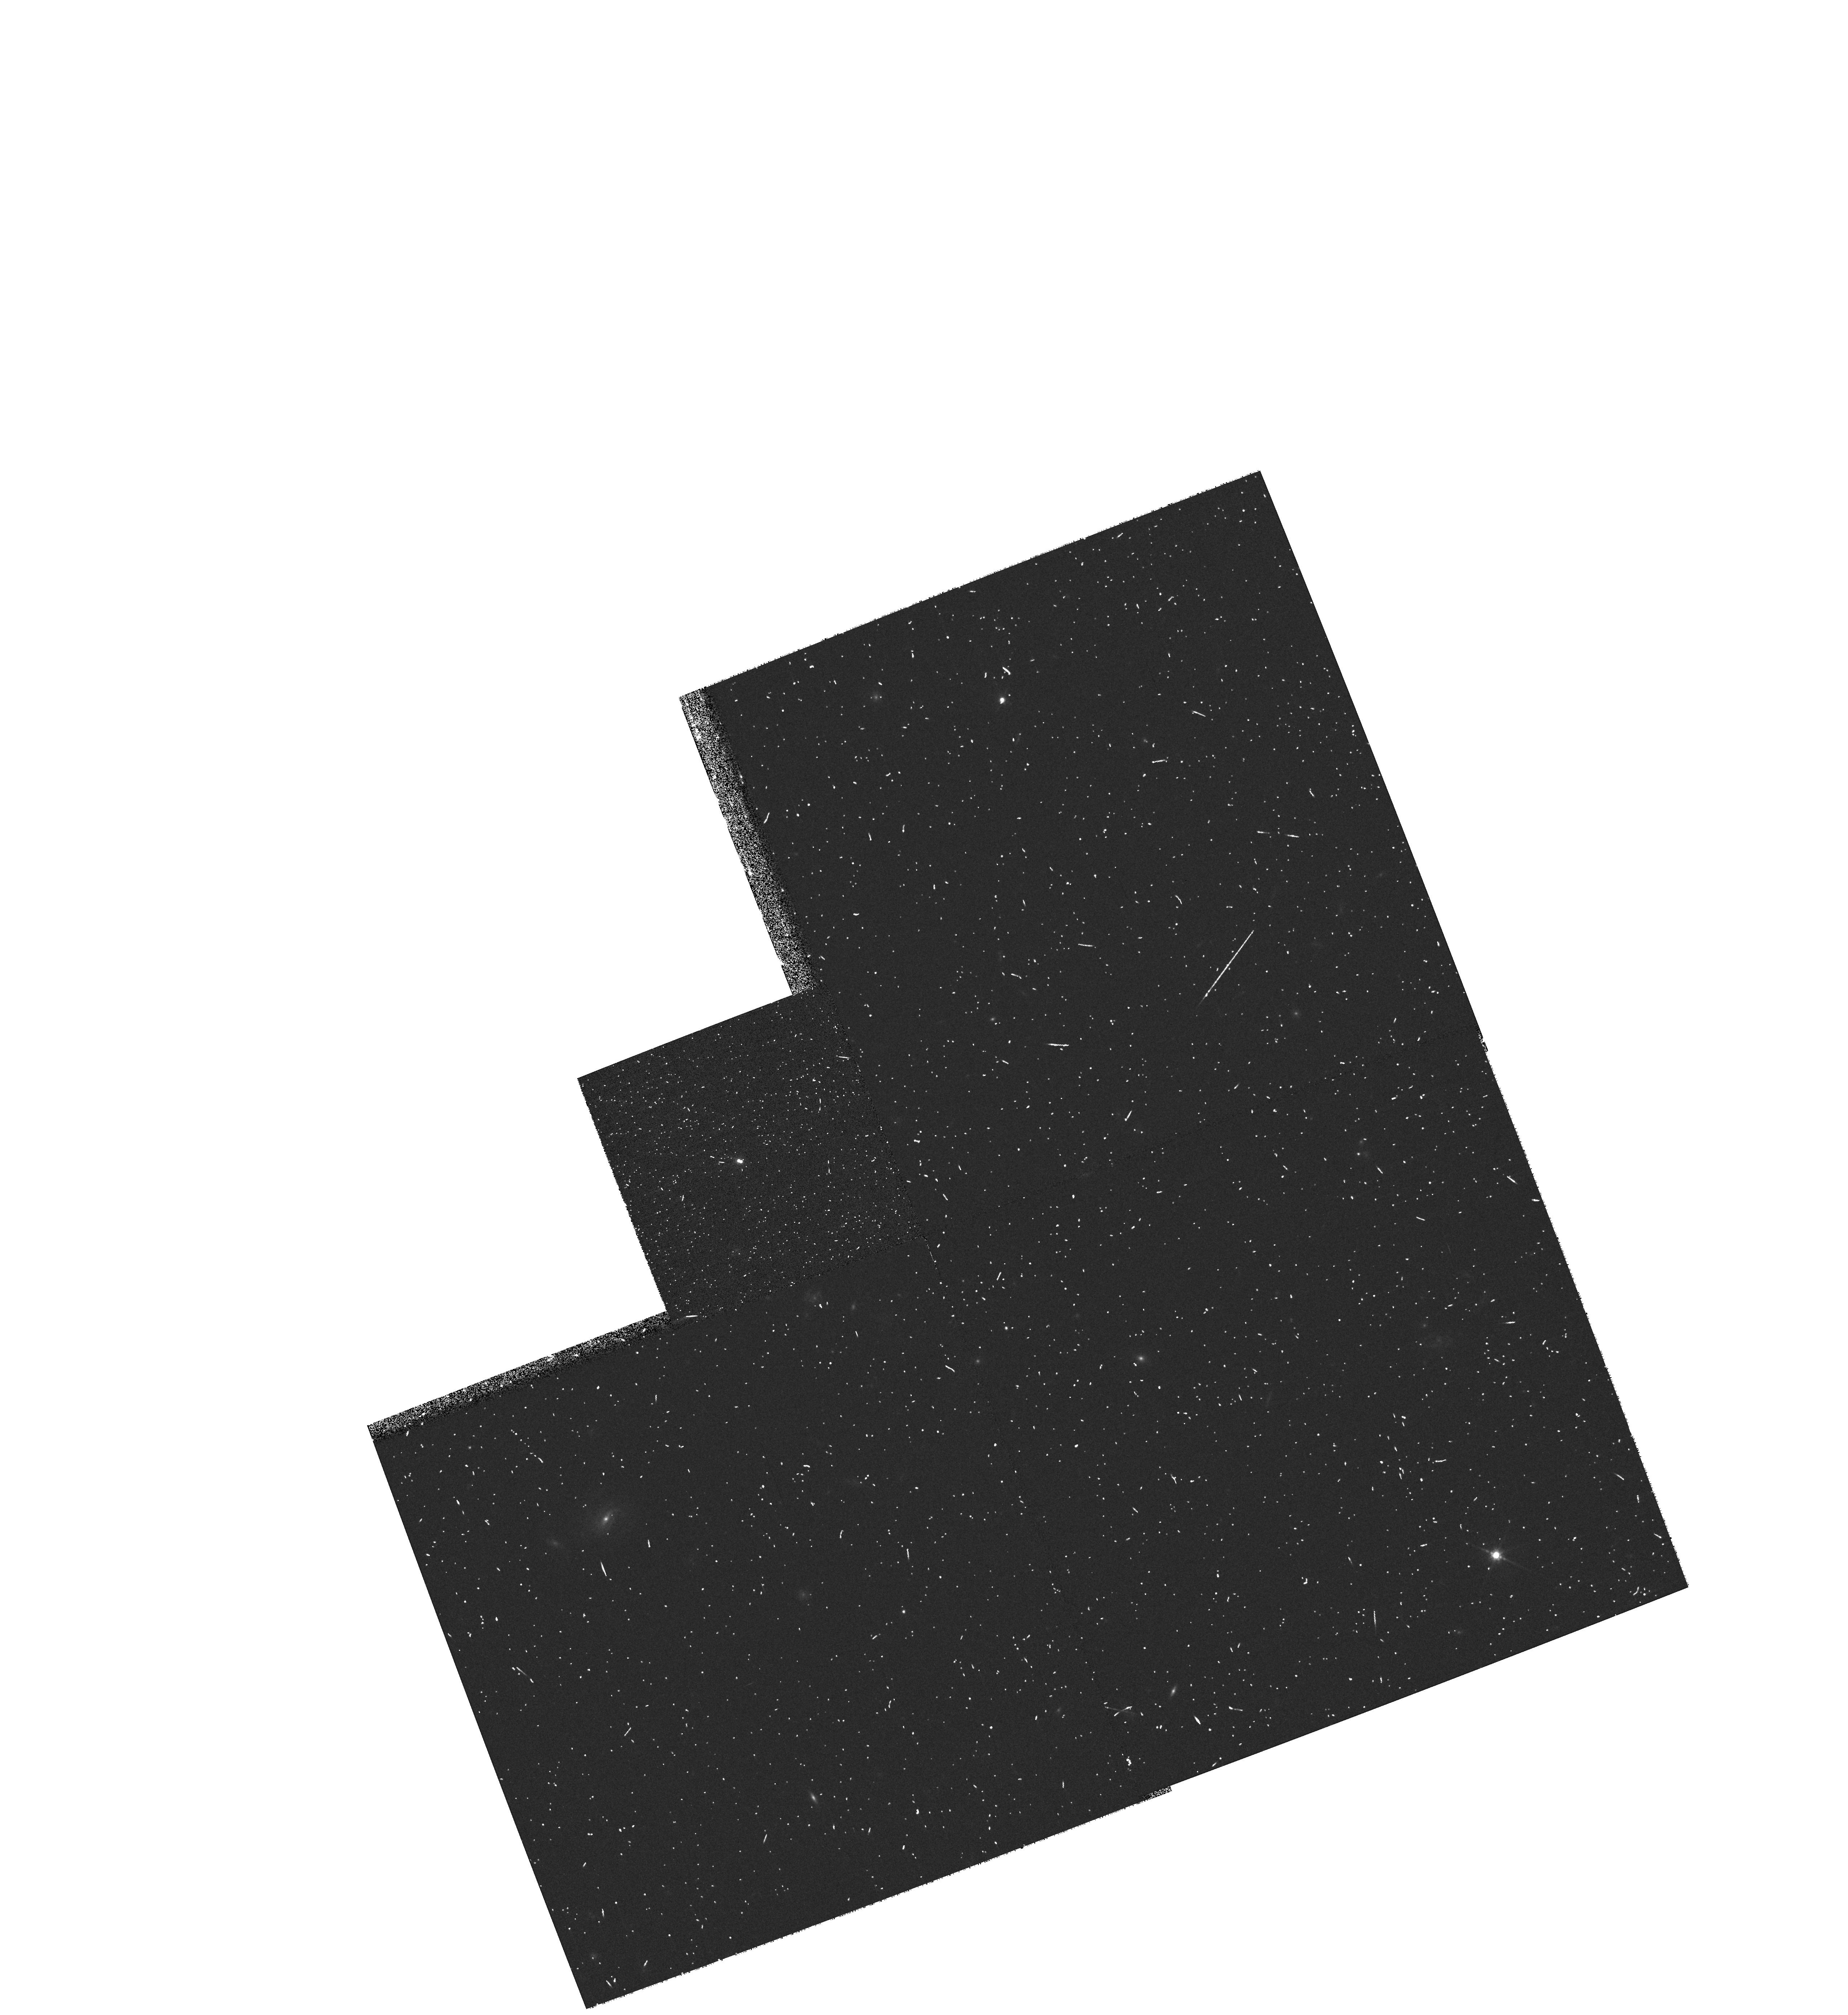
Target: DENISJ0205-1159. Instrument: WFPC2/PC. Filter: F814W. Exposure: 7 min. Observation ID: hst_9345_02_wfpc2_pc_f814w_u6n602

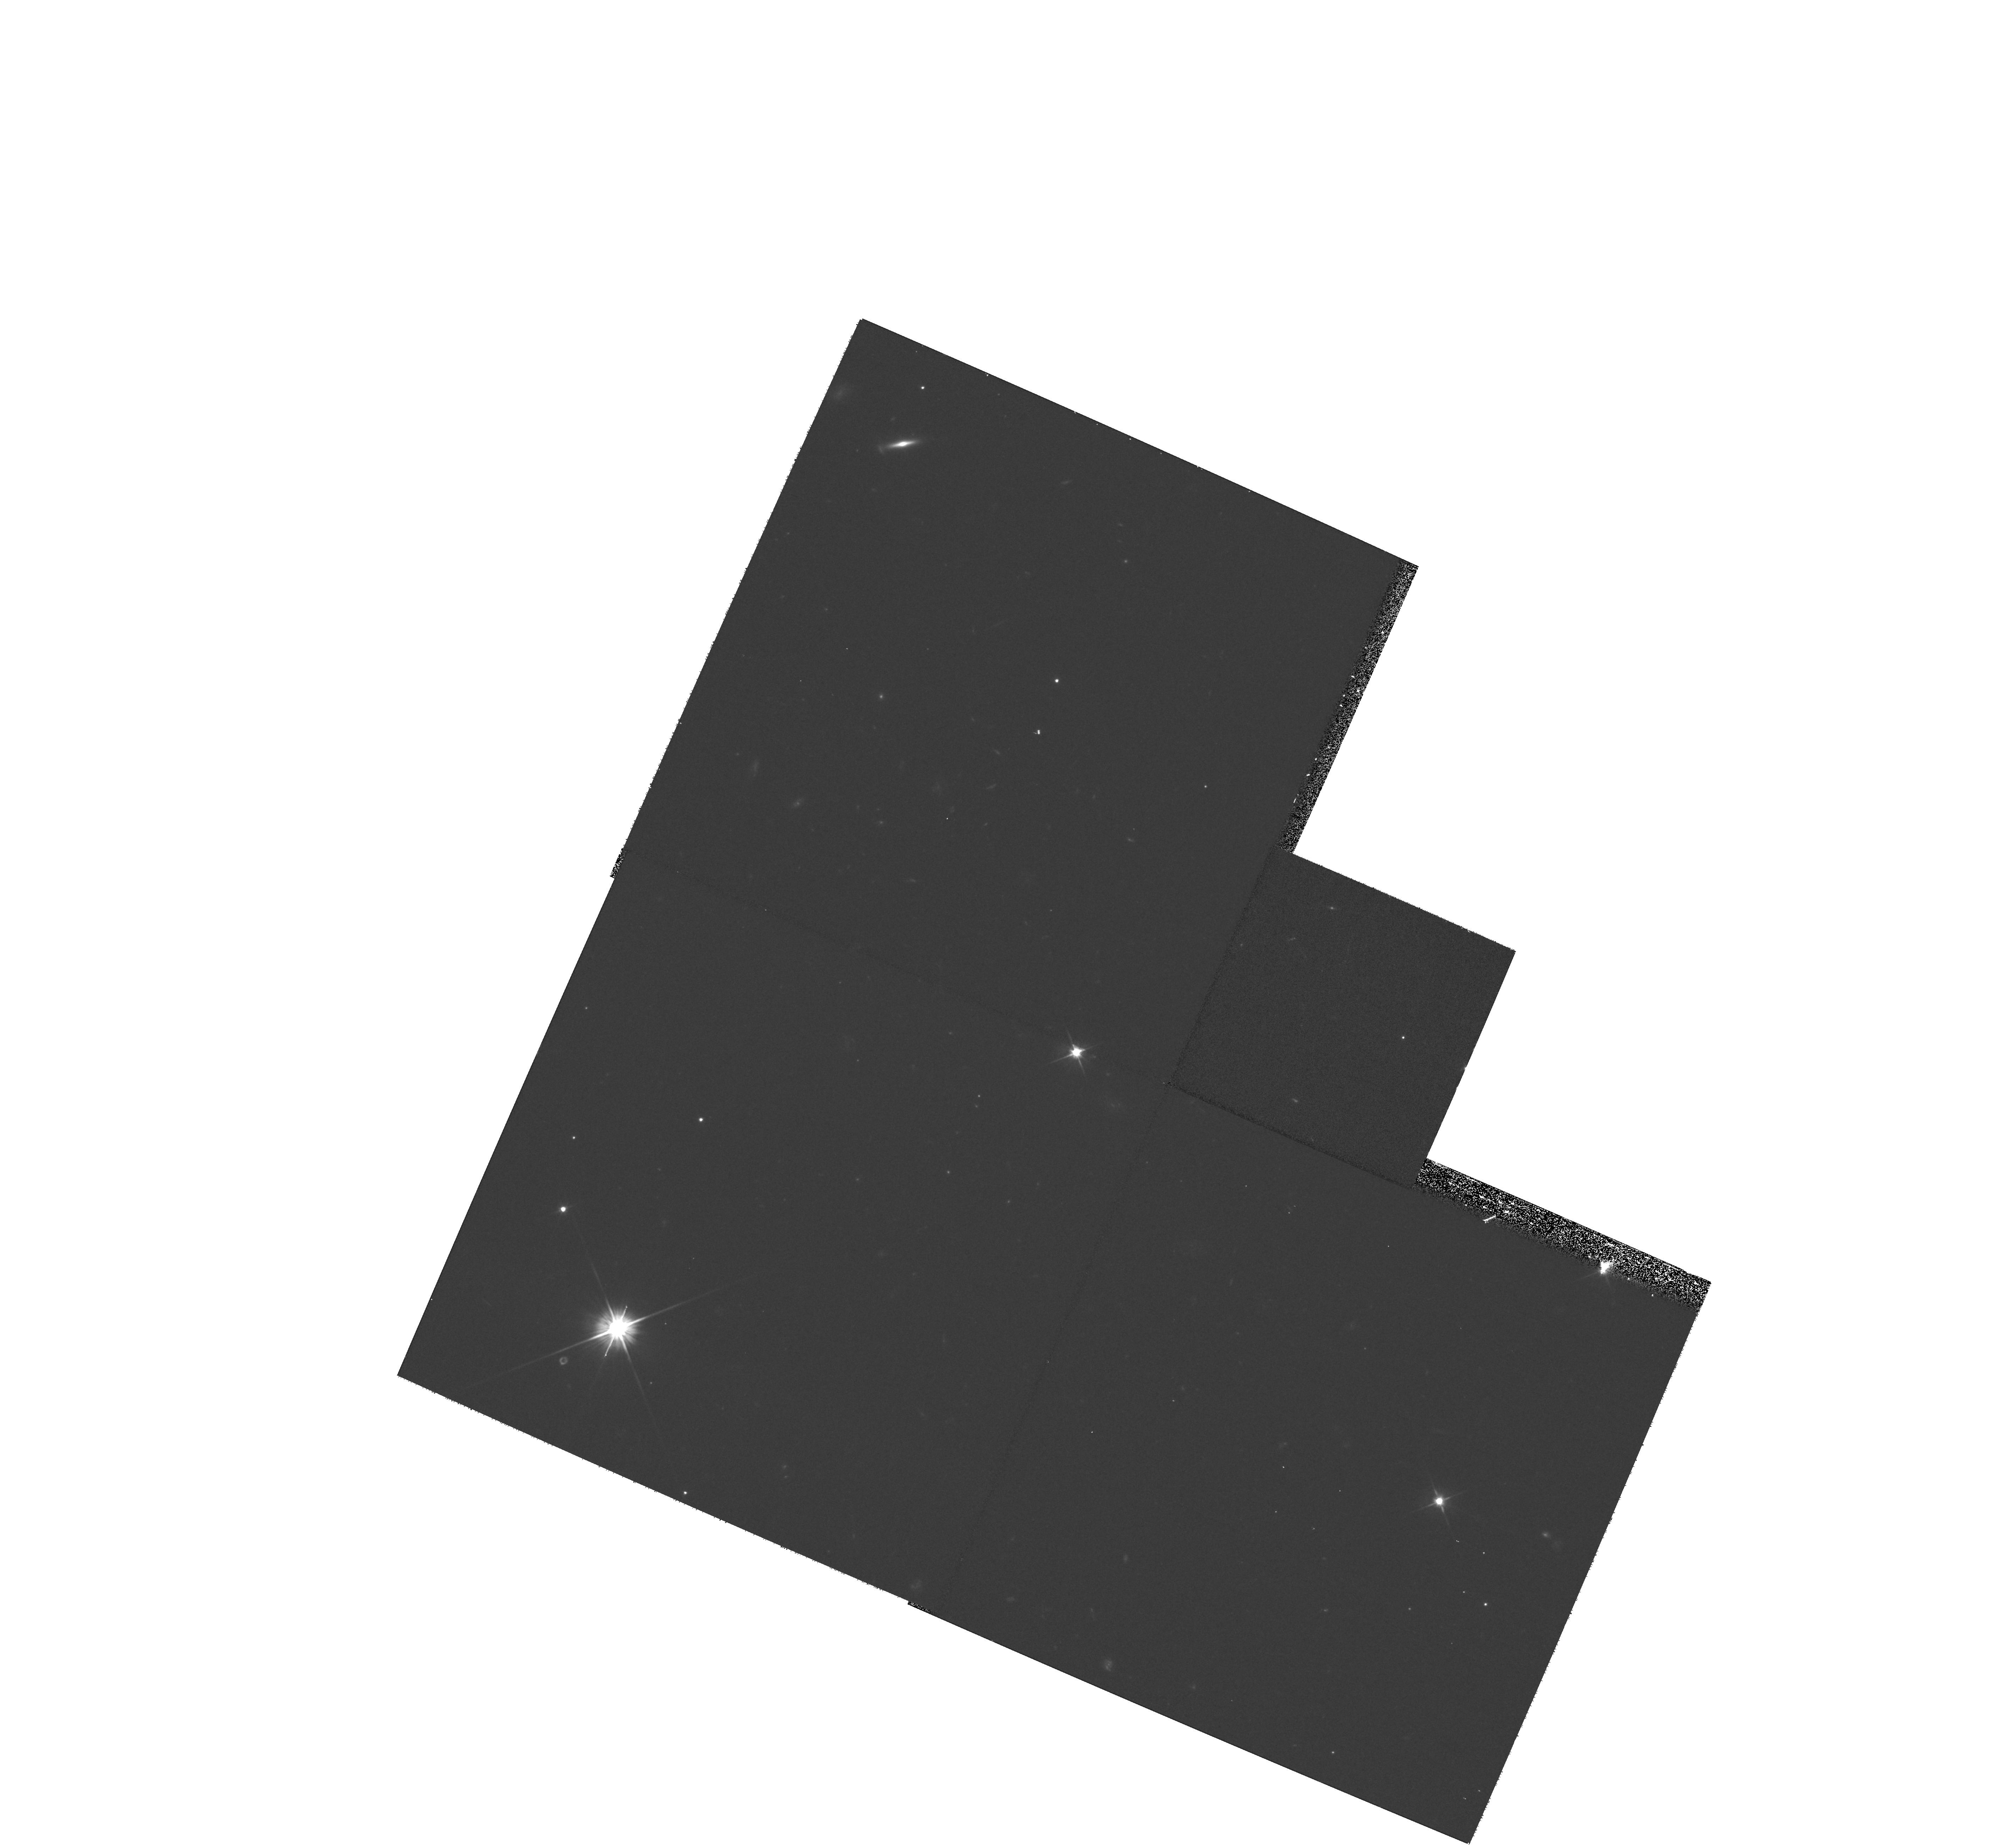
Target: DENISJ1228-1547. Instrument: WFPC2/PC. Filter: F606W. Exposure: 20 min. Observation ID: hst_9345_06_wfpc2_pc_f606w_u6n606

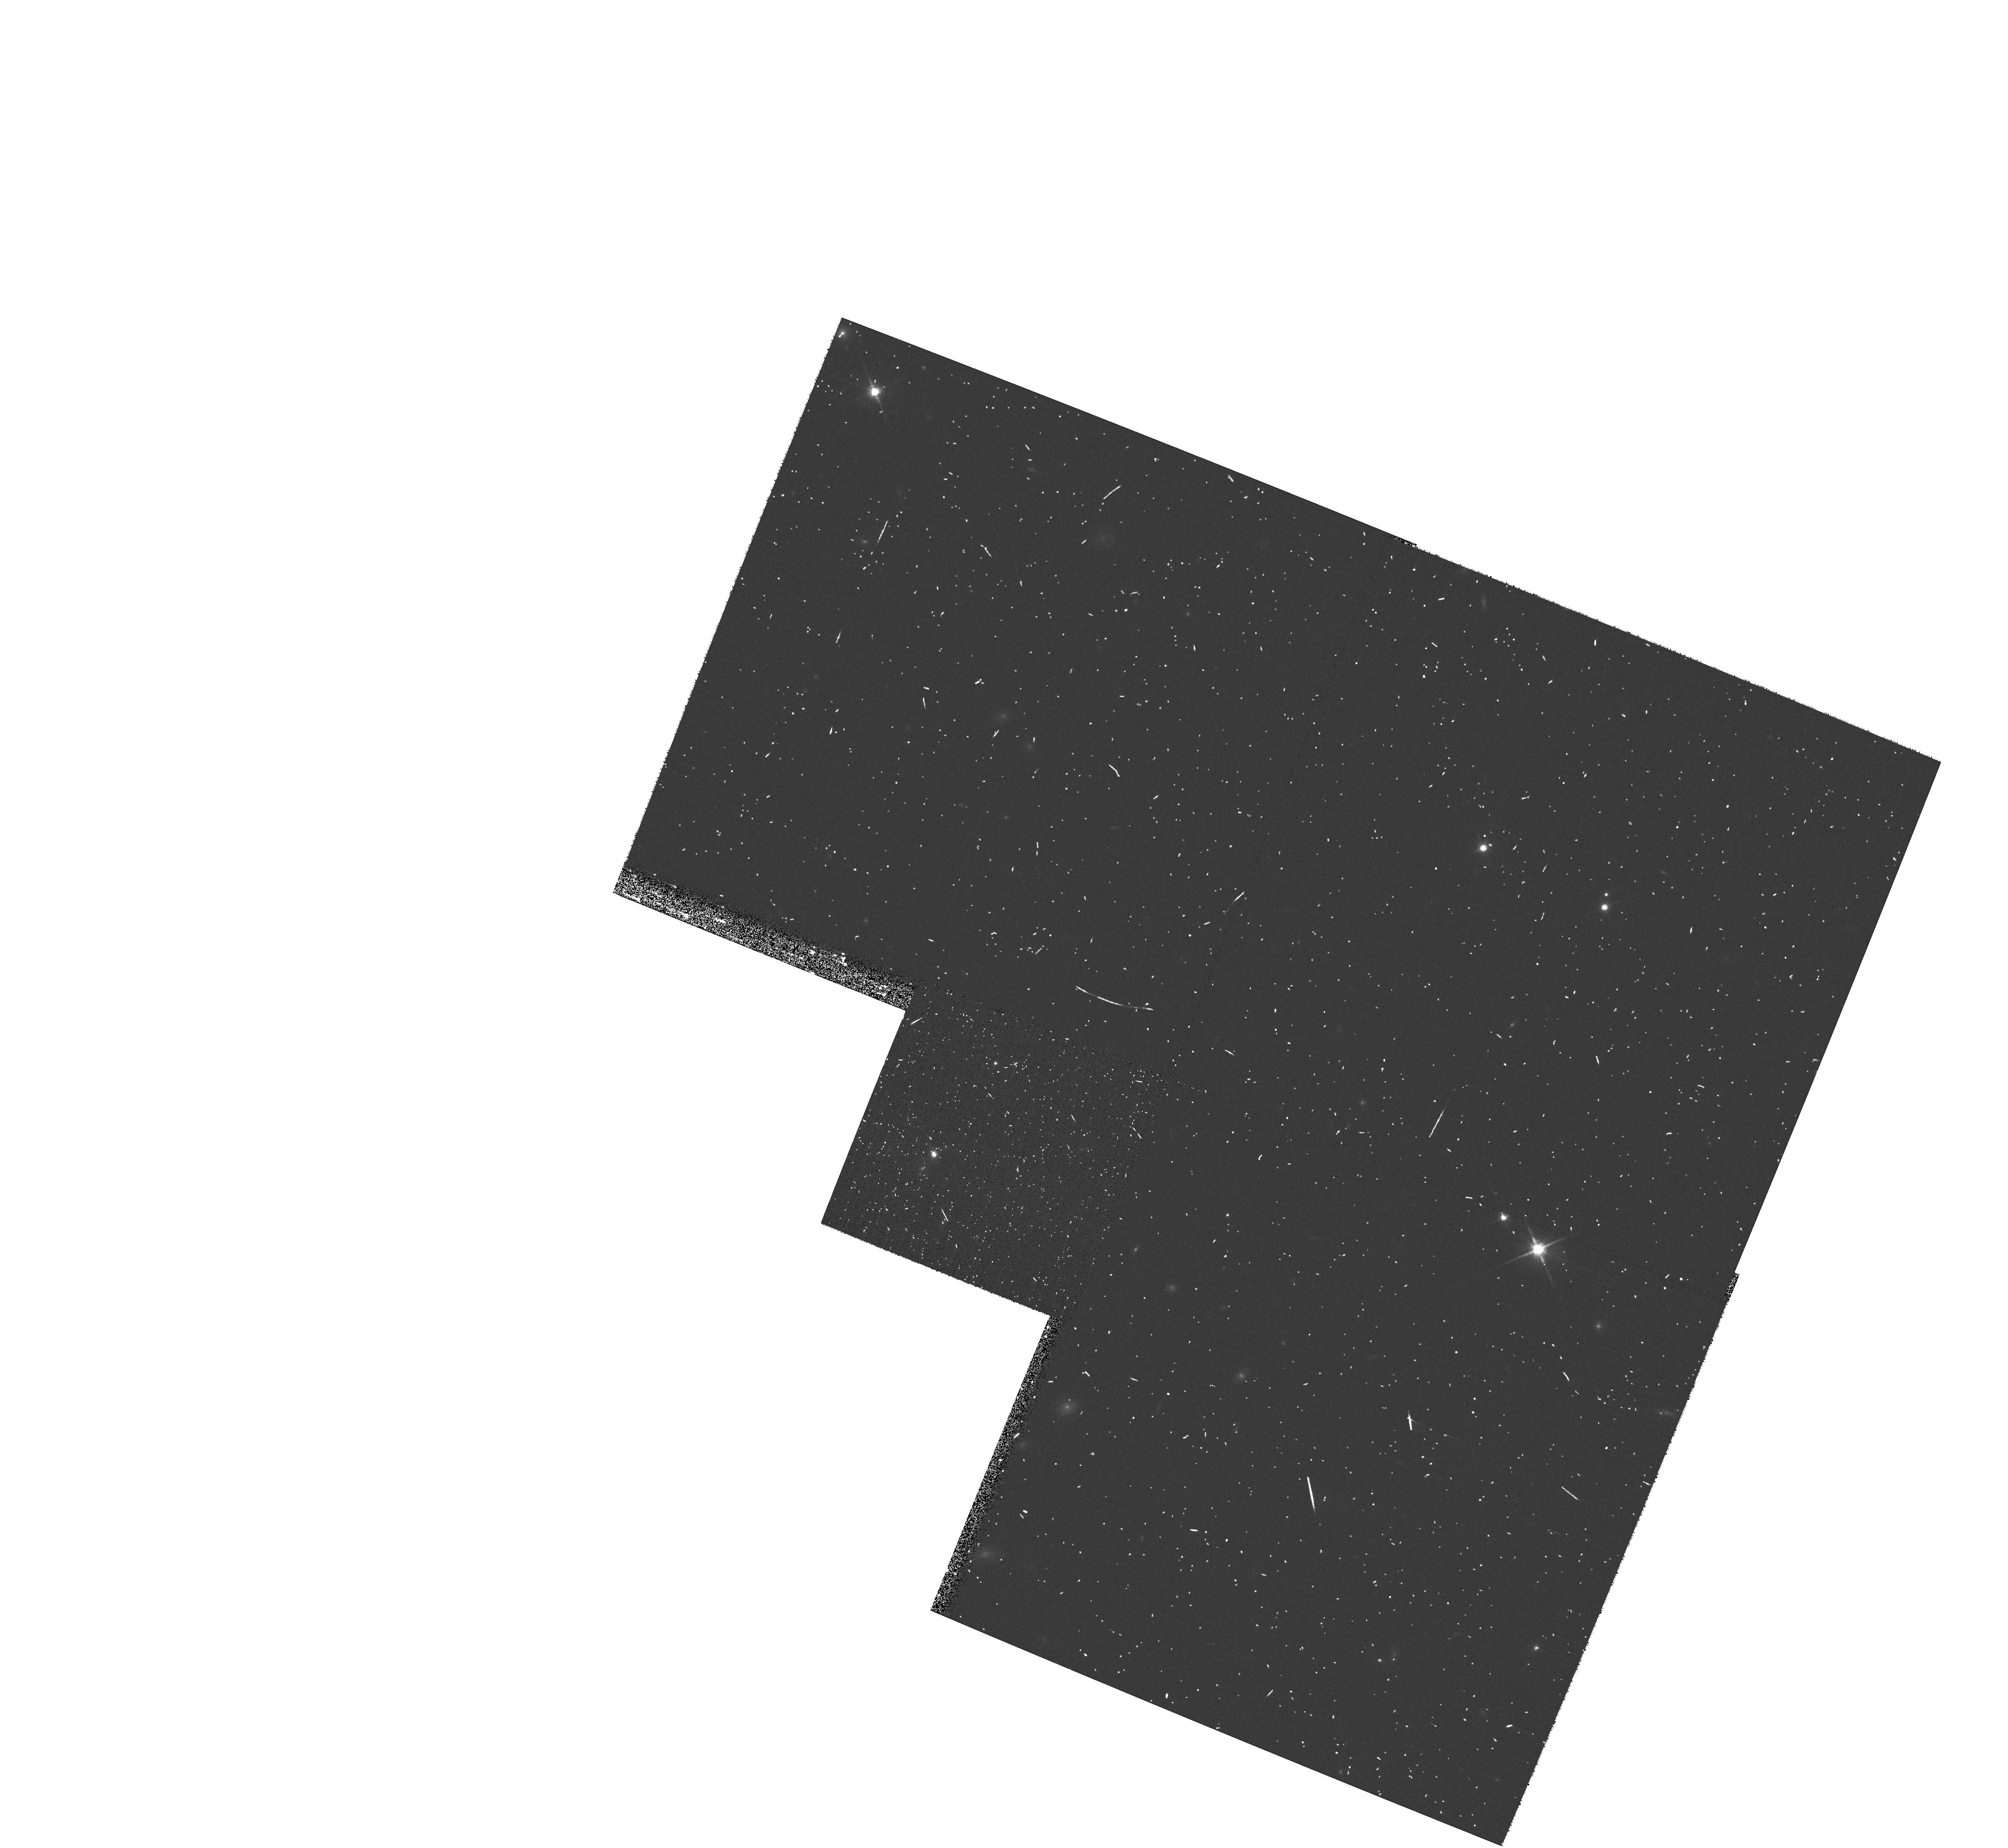
Target: 2MASSWJ1146+22. Instrument: WFPC2/PC. Filter: F814W. Exposure: 7 min. Observation ID: hst_9345_03_wfpc2_pc_f814w_u6n603

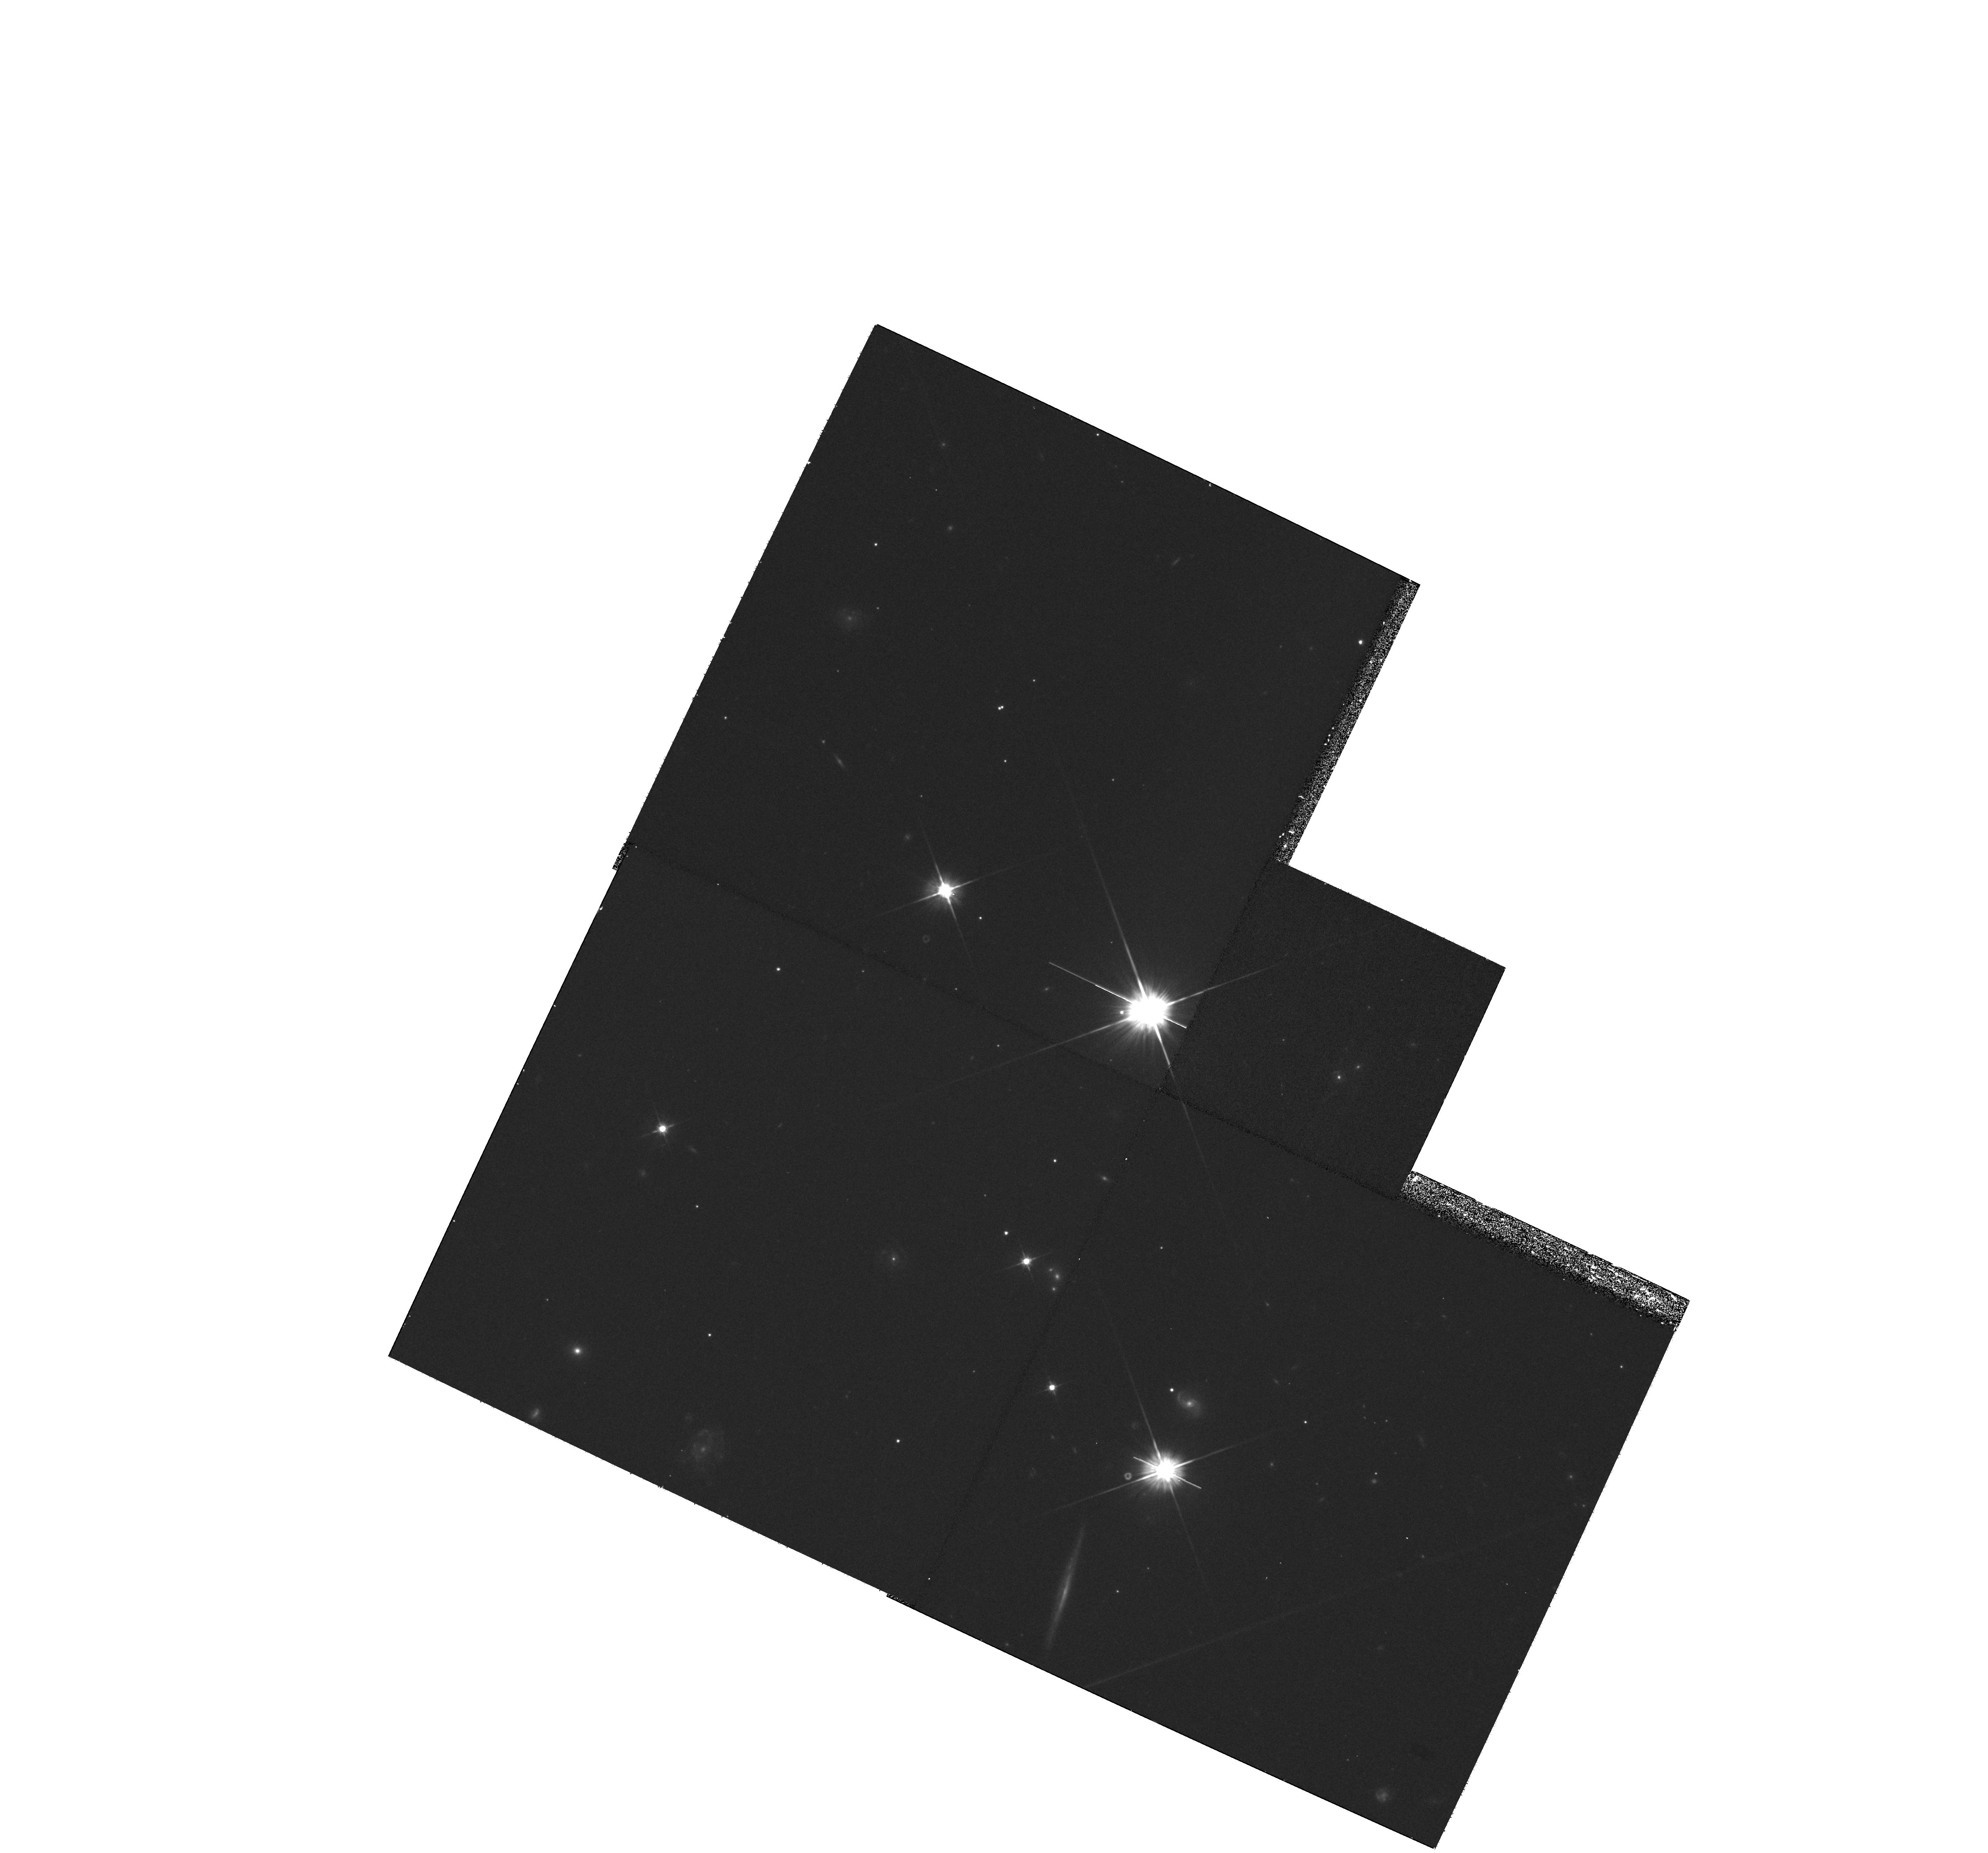
Target: DENISJ1441-0945. Instrument: WFPC2/PC. Filter: F606W. Exposure: 20 min. Observation ID: hst_9345_08_wfpc2_pc_f606w_u6n608

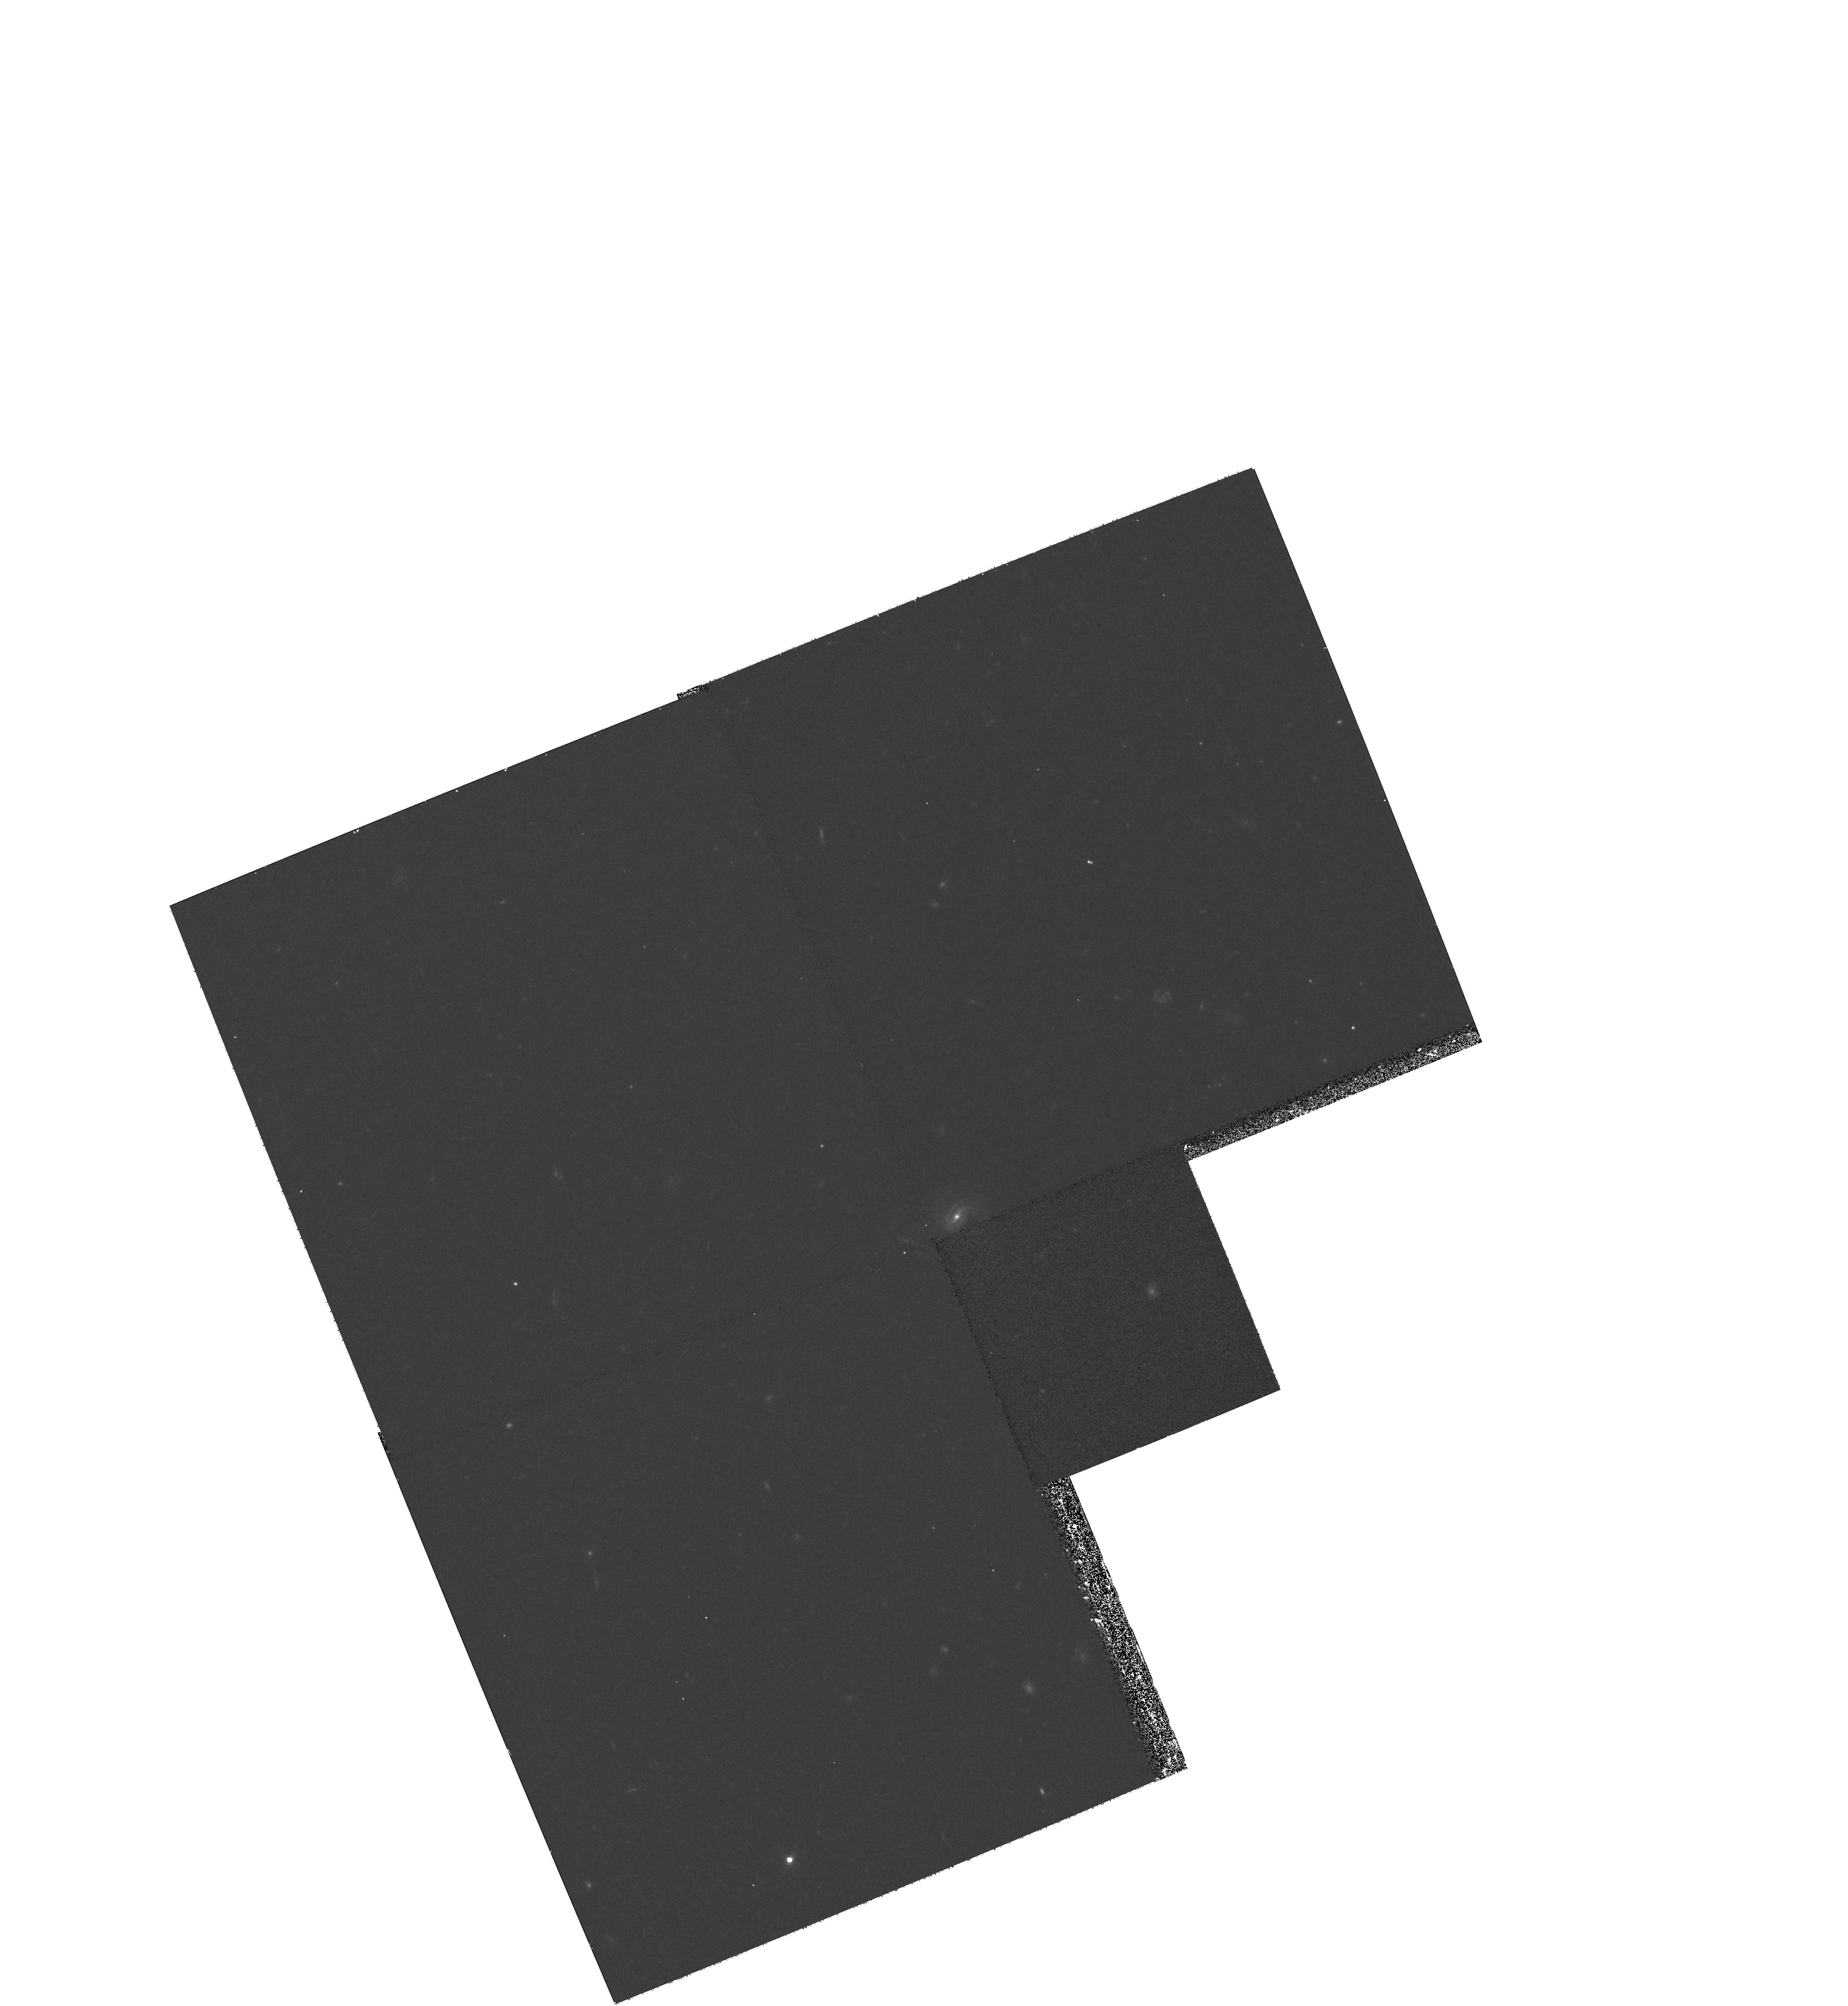
Target: DENISJ0205-1159. Instrument: WFPC2/PC. Filter: F606W. Exposure: 20 min. Observation ID: hst_9345_01_wfpc2_pc_f606w_u6n601

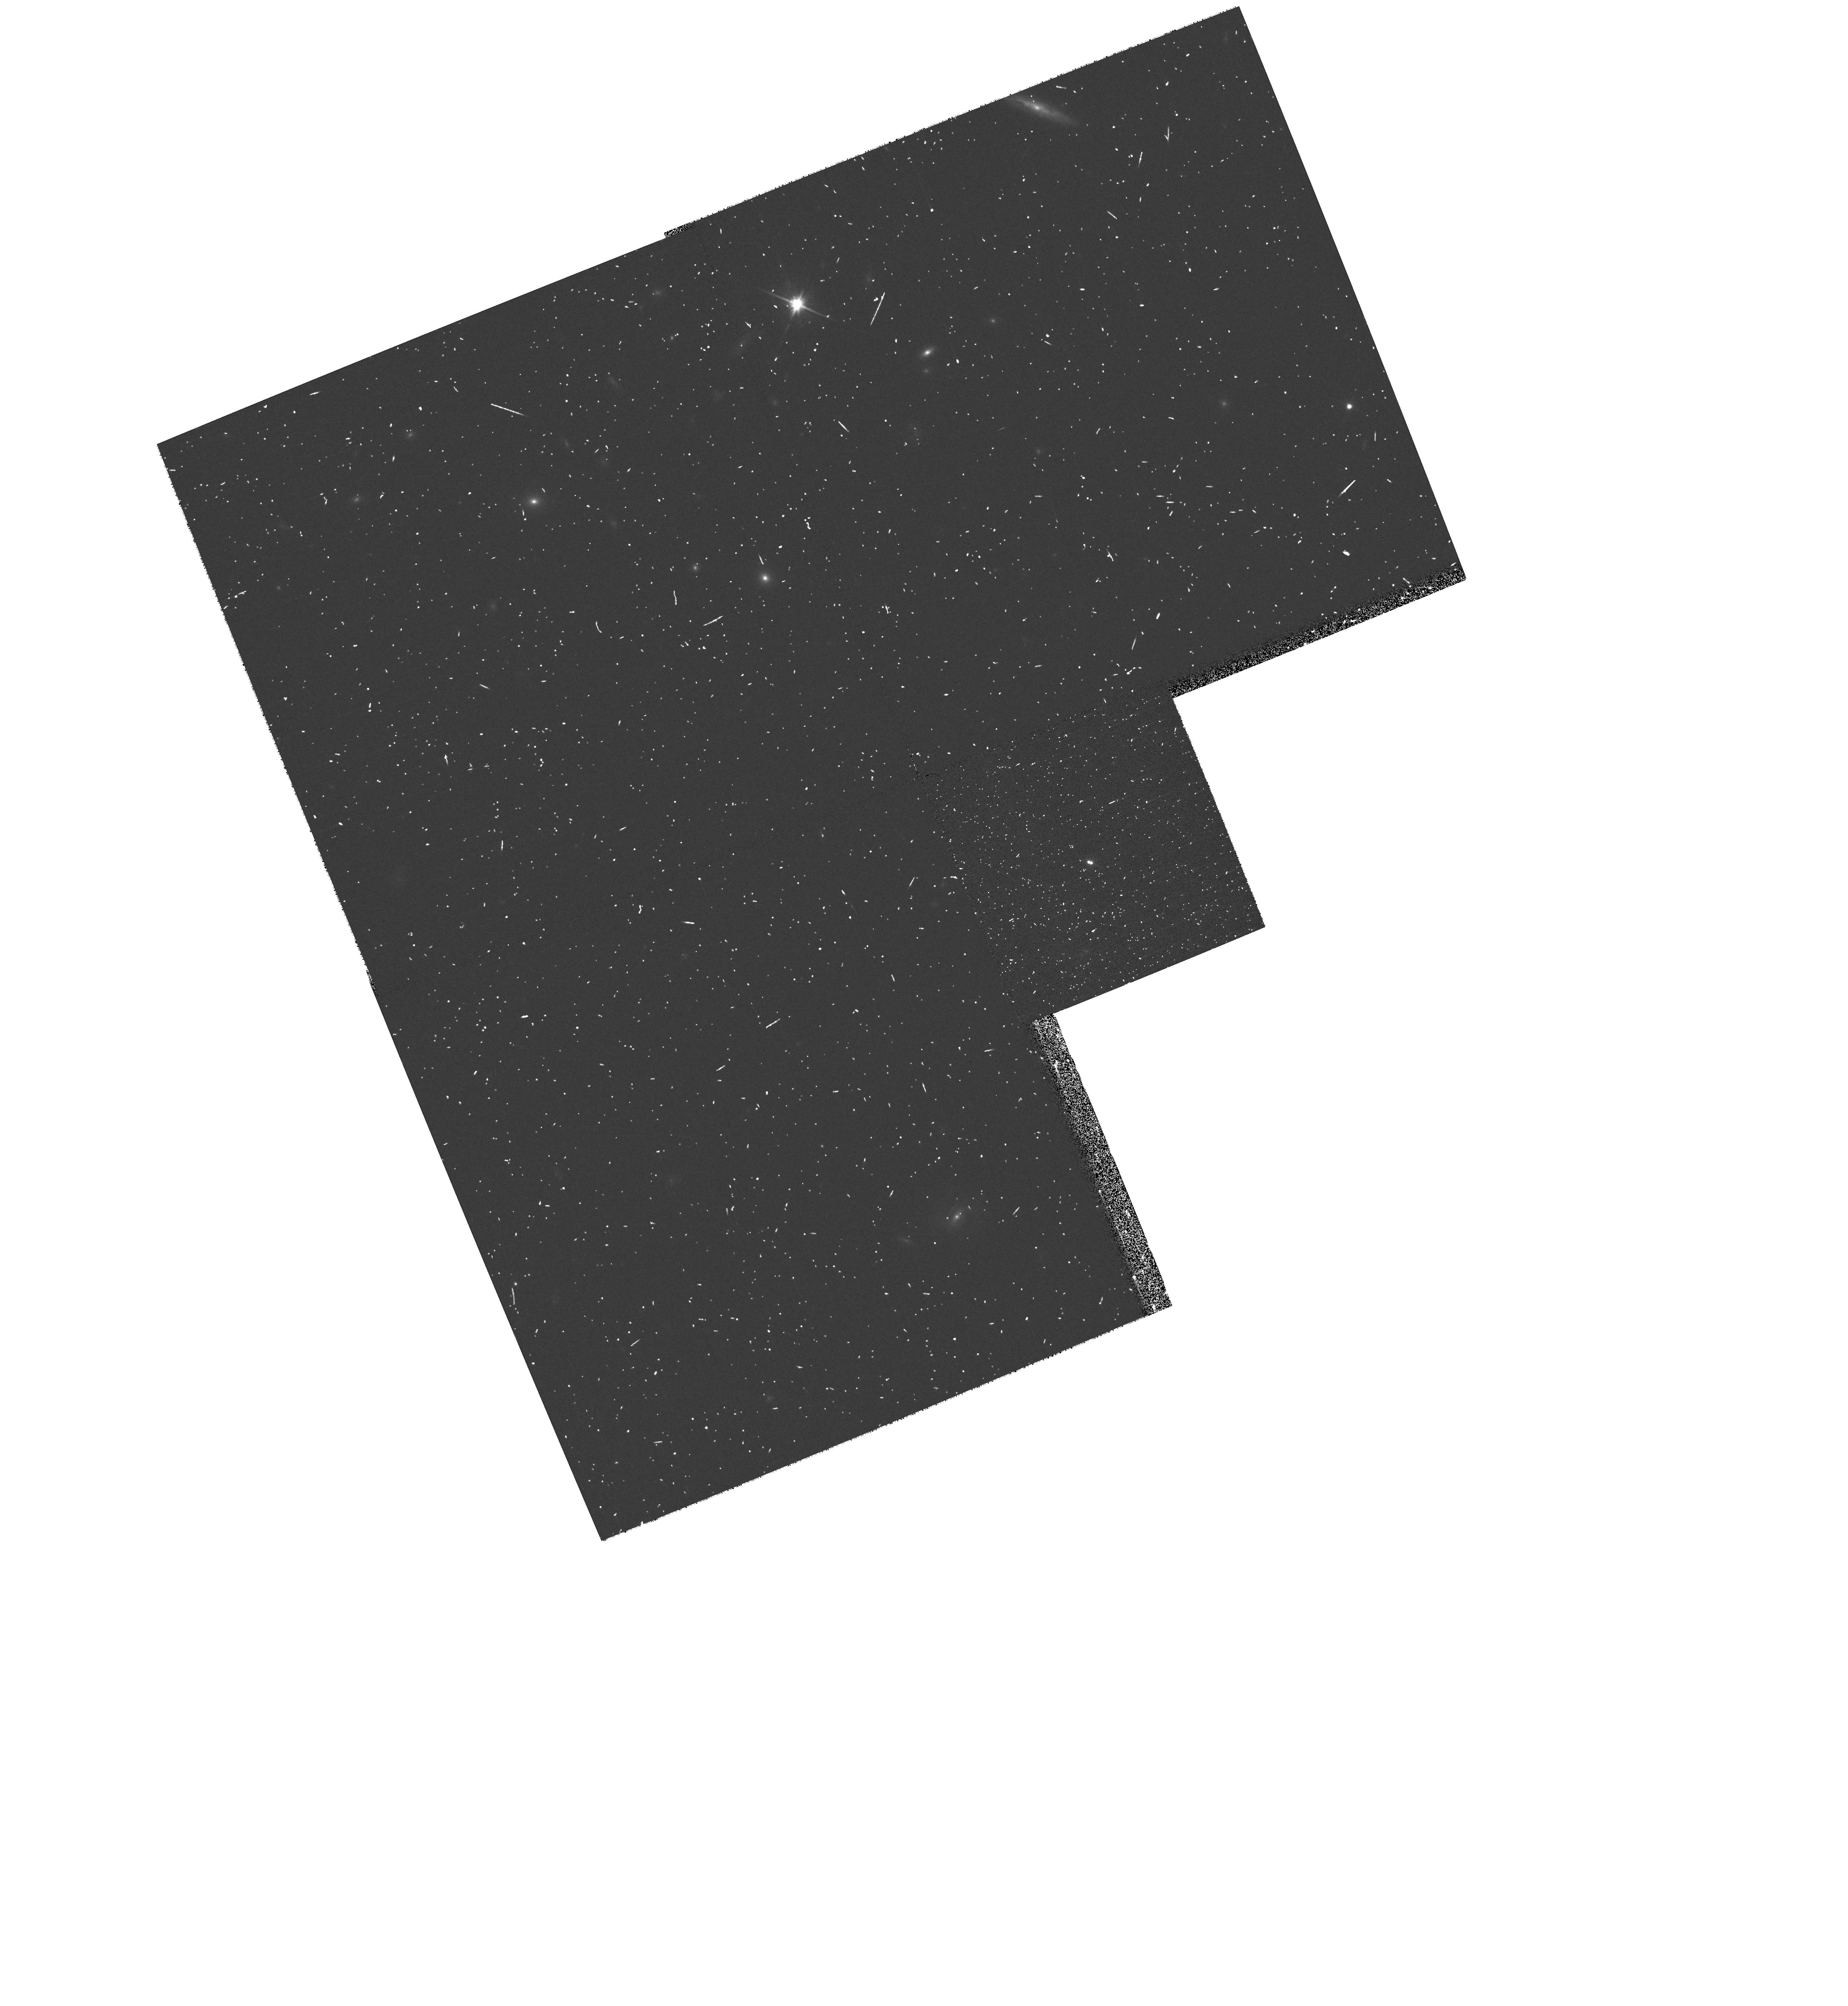
Target: DENISJ0205-1159. Instrument: WFPC2/PC. Filter: F814W. Exposure: 7 min. Observation ID: hst_9345_01_wfpc2_pc_f814w_u6n601

Fundamental properties of L-type dwarfs in binaries (PI: Martin, Eduardo L.)

We propose to characterize the physical properties of eight L-dwarfs in four binary systems. Our goal is to obtain astrometric, photometric and spectroscopic measurements of each component that will yield basic information on their atmospheric and dynamical properties. The high angular resolution of HST is essential because all these systems have angular separations <=0.5 arcsec. They do not have bright enough stars nearby that can be used for natural guide adaptive optics in ground-based telescopes. In Cycles 10 and 11 we propose to obtain WFPC2 and STIS data, allowing the determination of parallax, proper motion, position and spectral type for each component. In Cycle 12 we plan to obtain additional WFPC2 images for follow-up of the orbital motion and refinement of parallax and proper motion. We will also monitor possible intrinsic photometric variability in two filters (F606W and F814W). The STIS observations will provide spectral types, gravity sensitive indicators, and chromospheric activity (H_Alpha emission) for each component. These 4 systems will constitute benchmarks for determining dynamical masses of L dwarfs, and inferring the age-mass- spectral type relationship of this new spectral class.